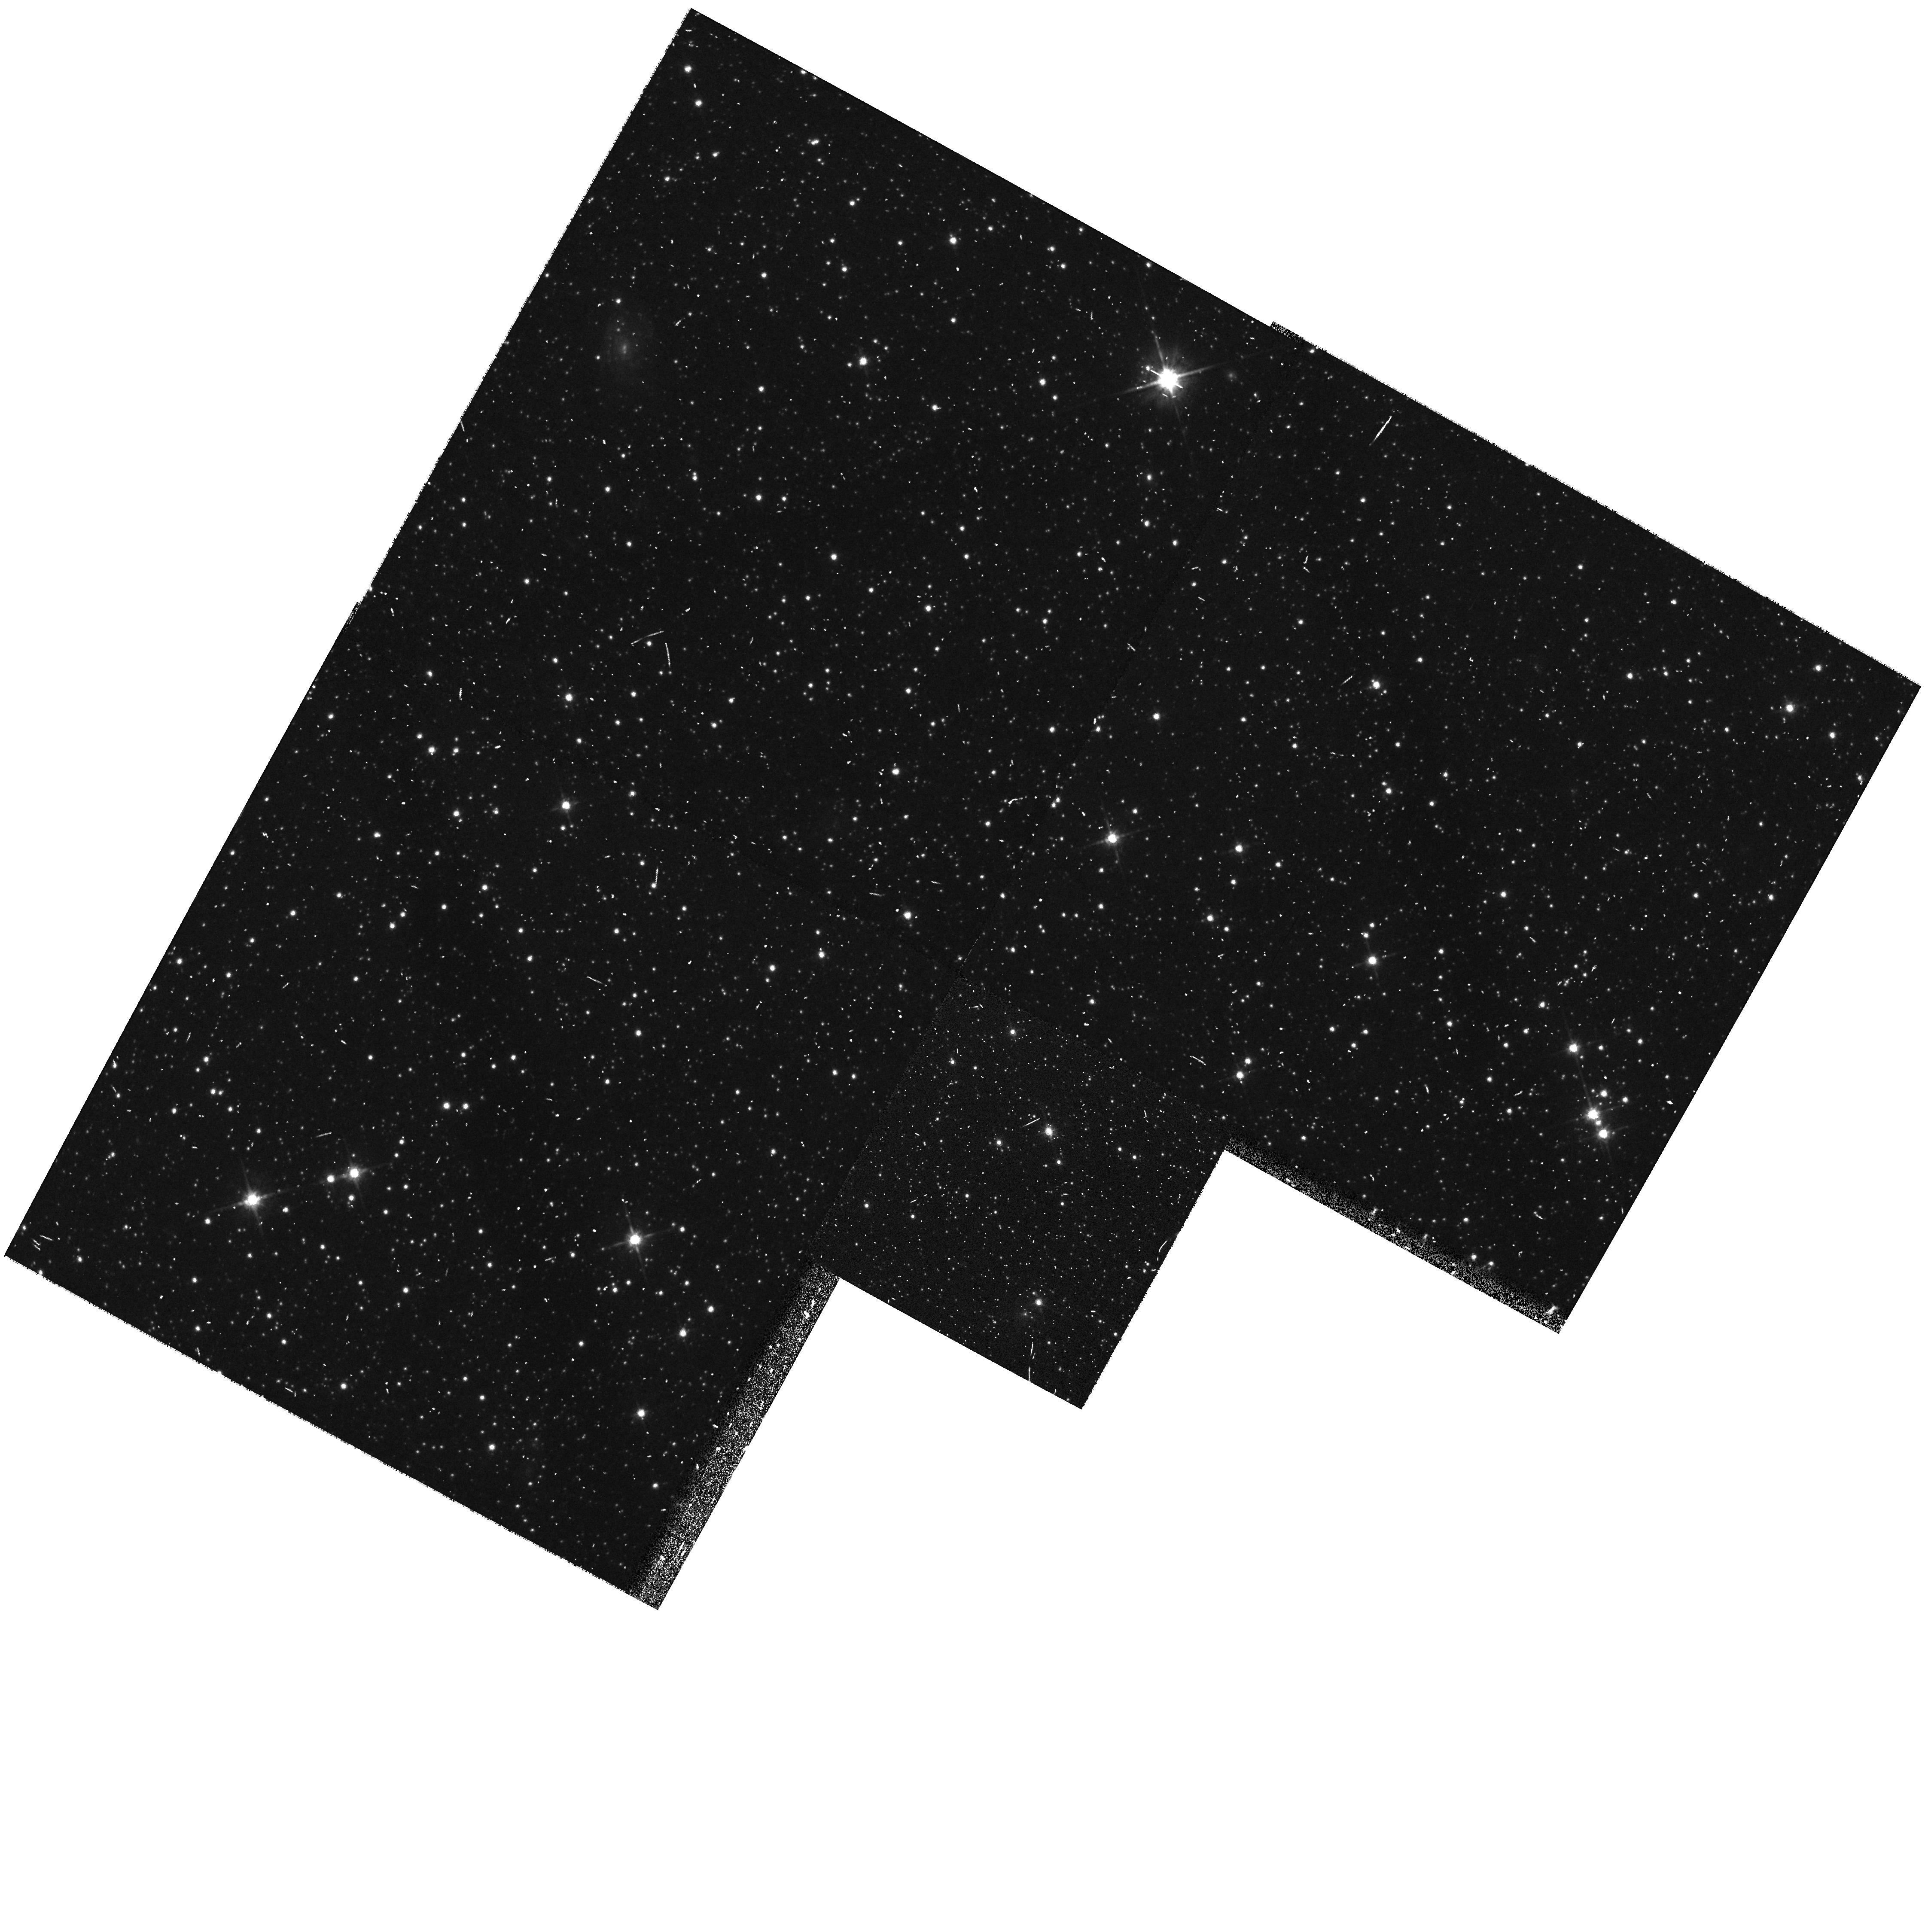
Target: TOPL-3. Instrument: WFPC2/PC. Filter: F814W. Exposure: 5 min. Observation ID: hst_8604_38_wfpc2_pc_f814w_u67438

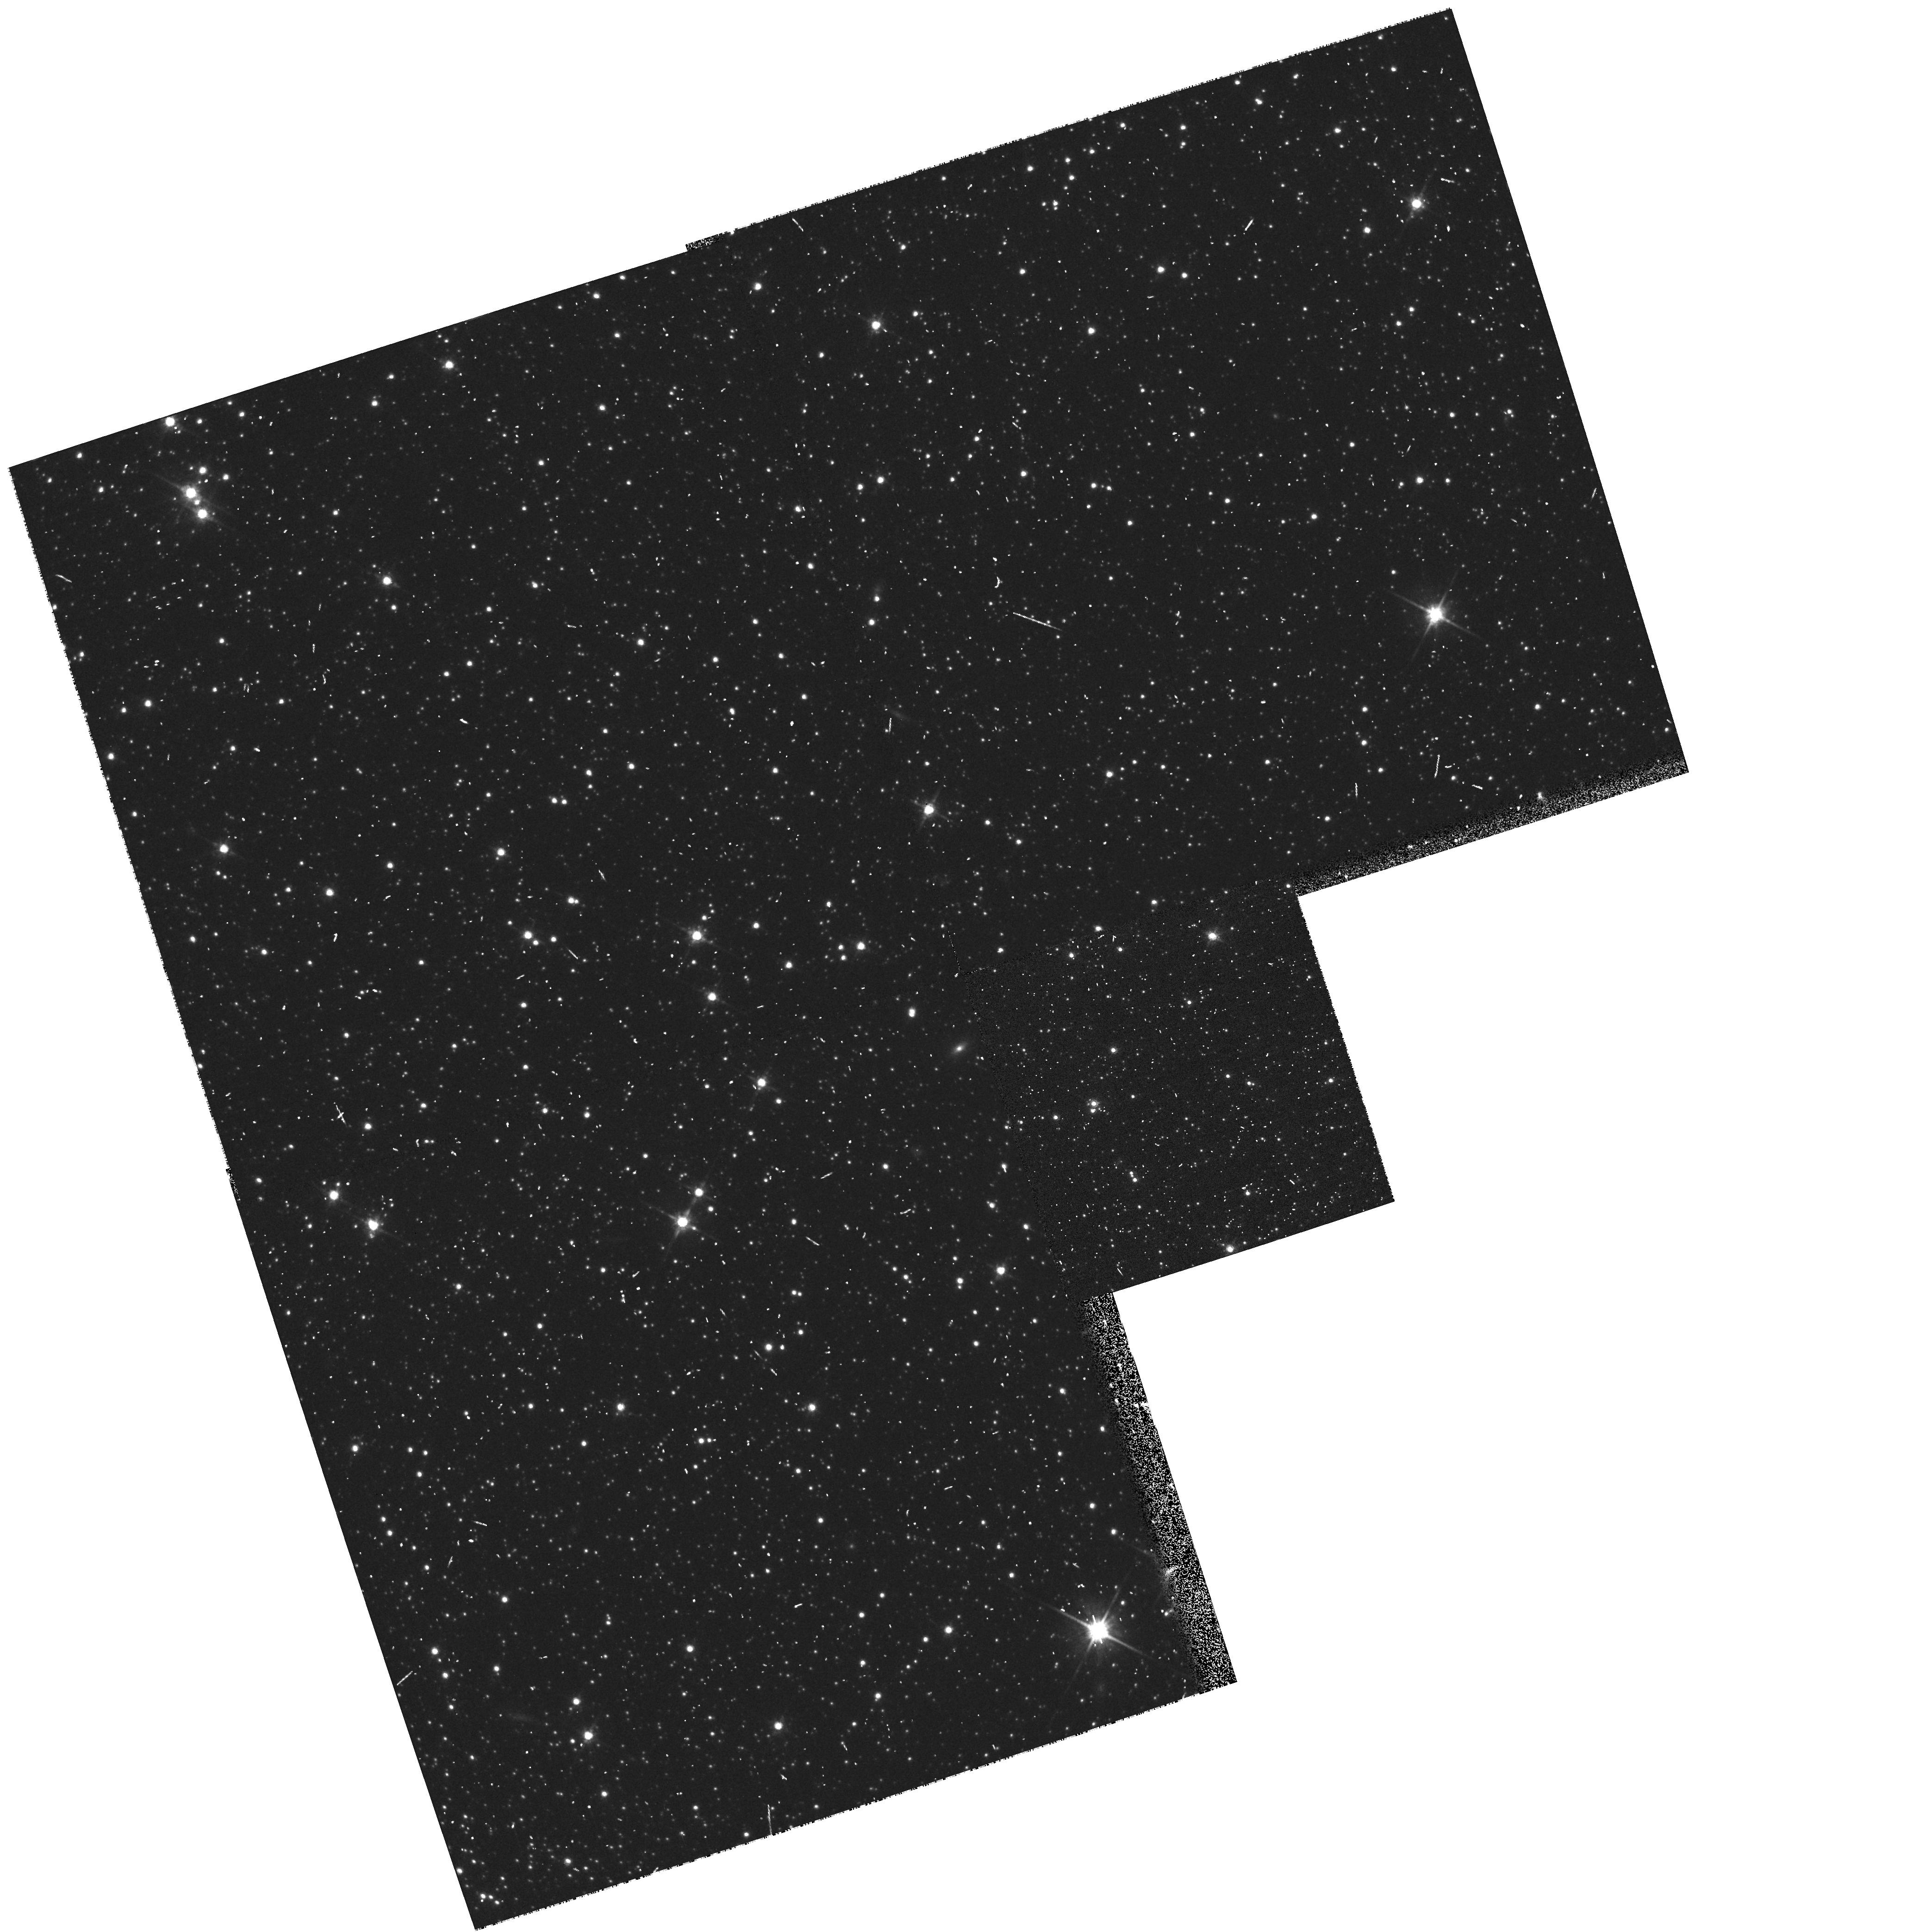
Target: TOPL-4. Instrument: WFPC2/PC. Filter: F814W. Exposure: 5 min. Observation ID: hst_8604_39_wfpc2_pc_f814w_u67439

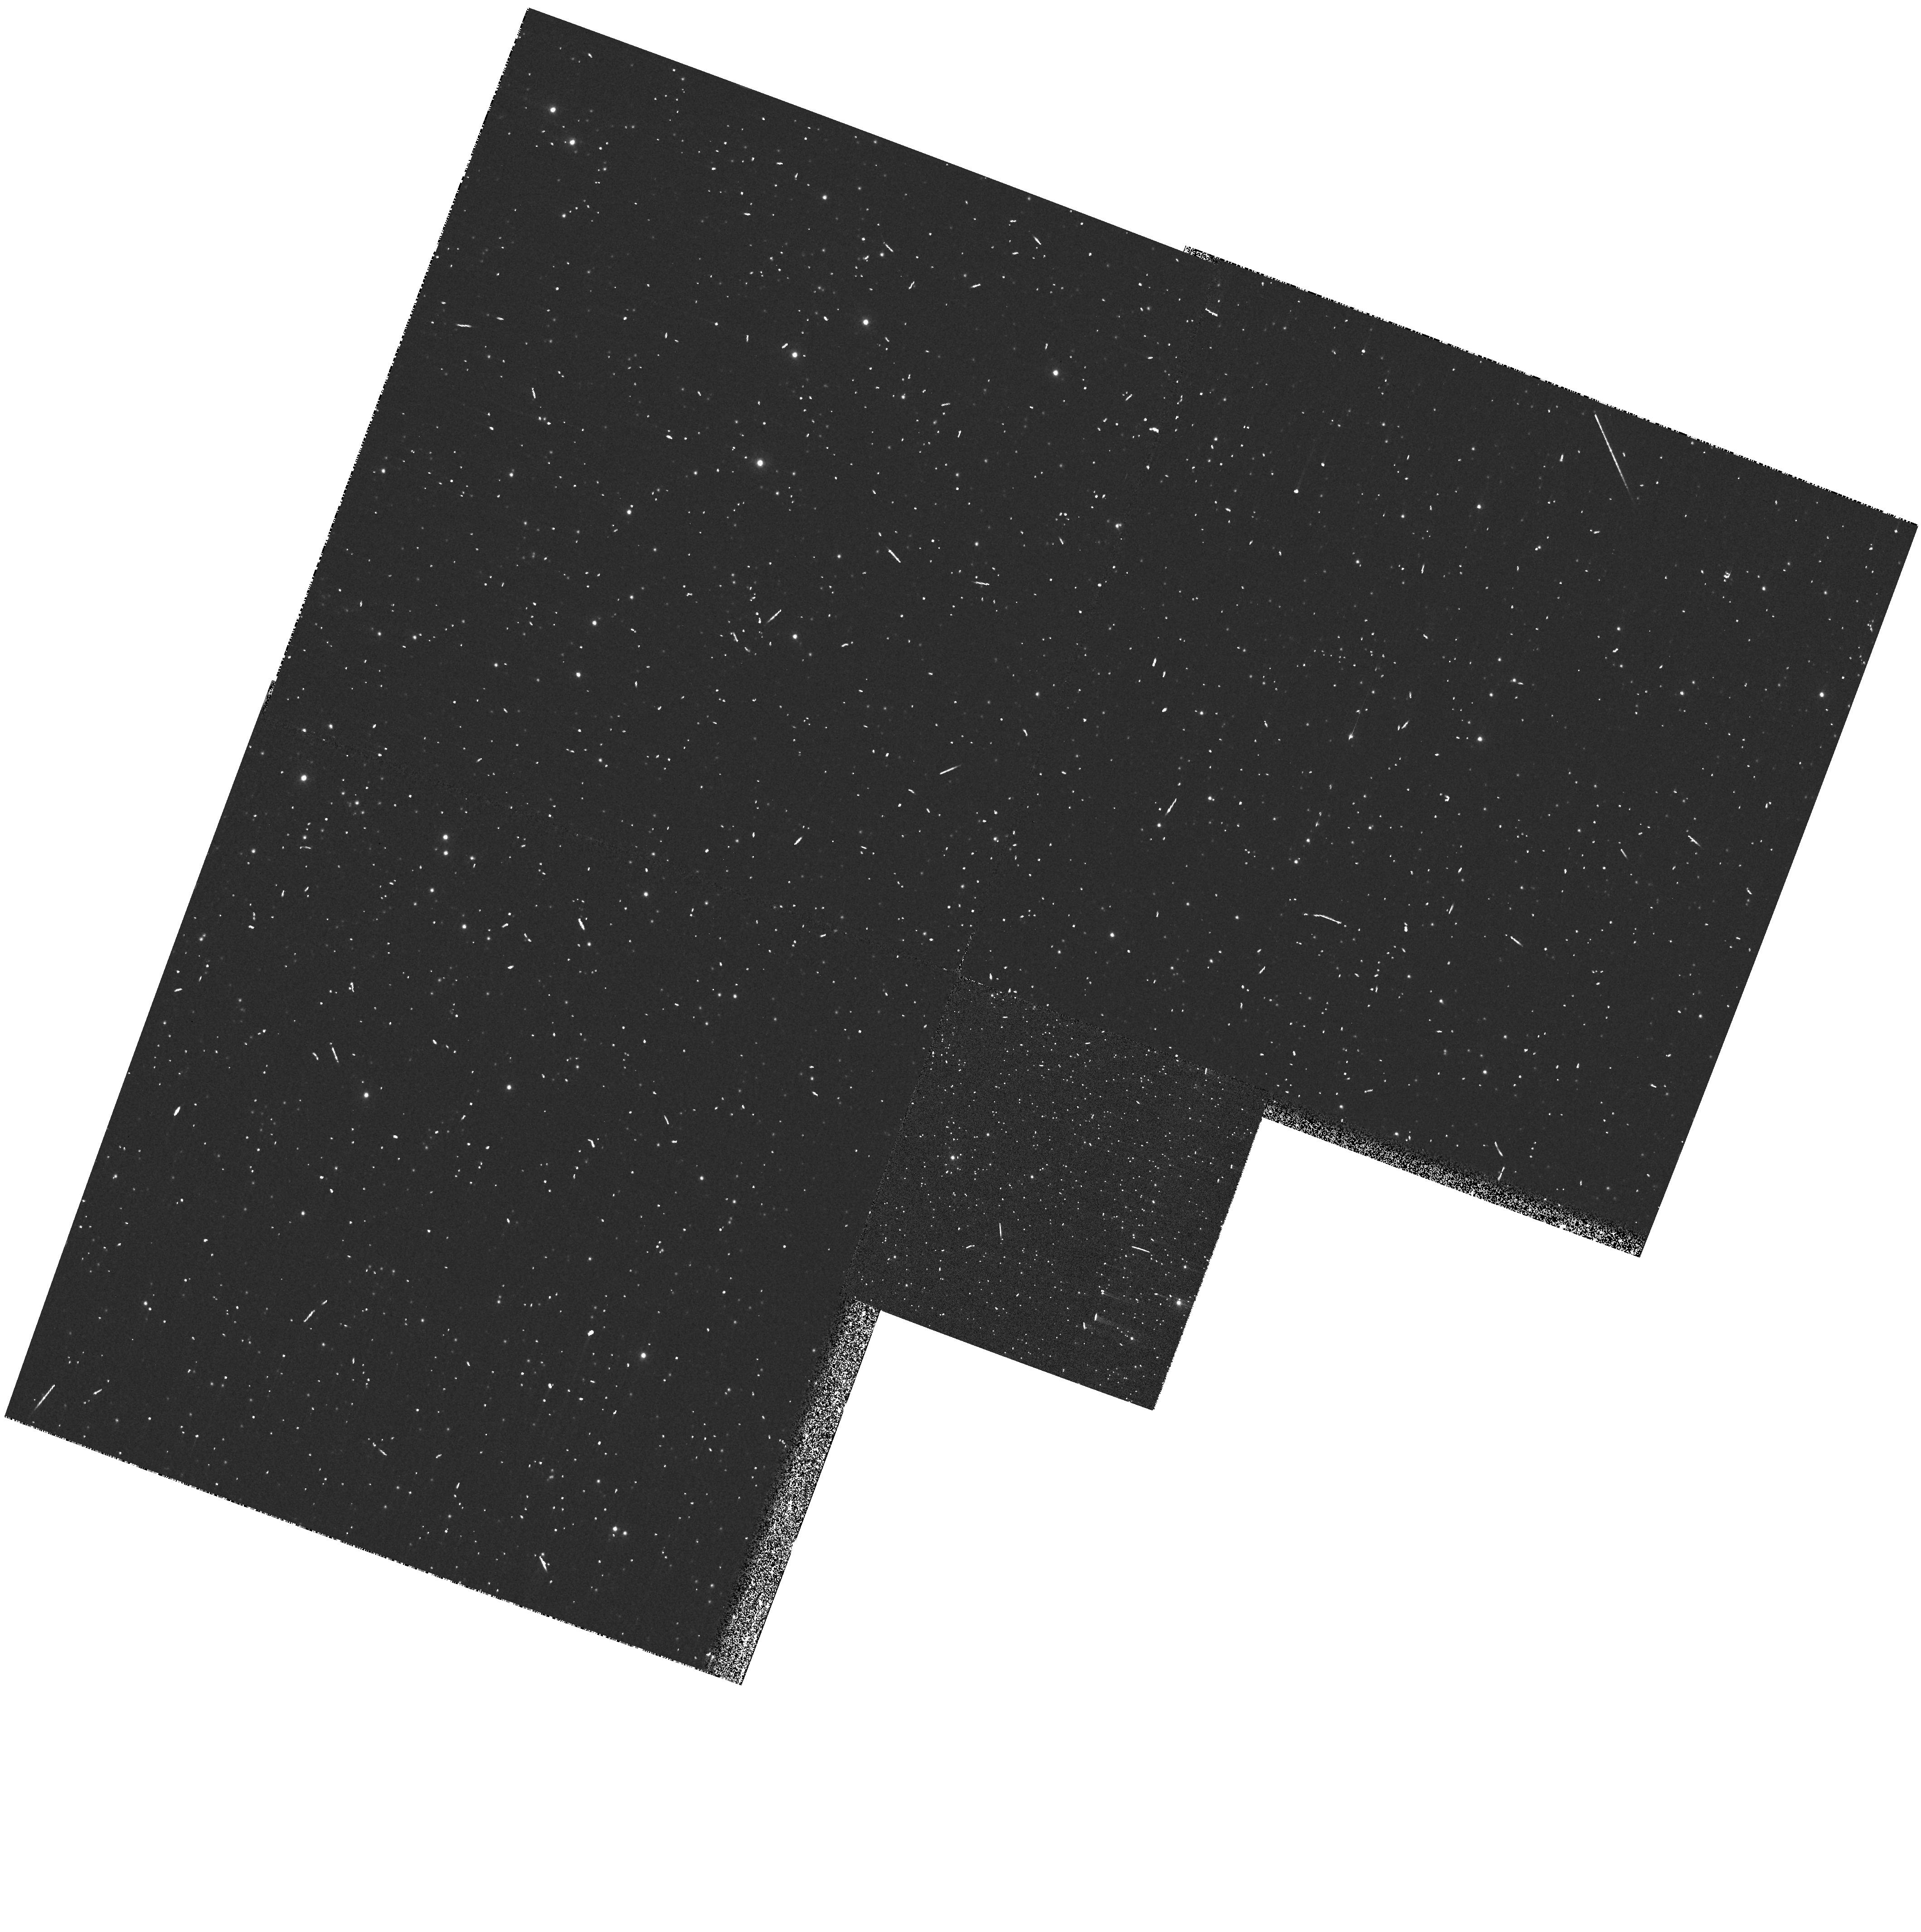
Target: HAEBE-4. Instrument: WFPC2/PC. Filter: F300W. Exposure: 4 min. Observation ID: hst_8604_04_wfpc2_pc_f300w_u67404

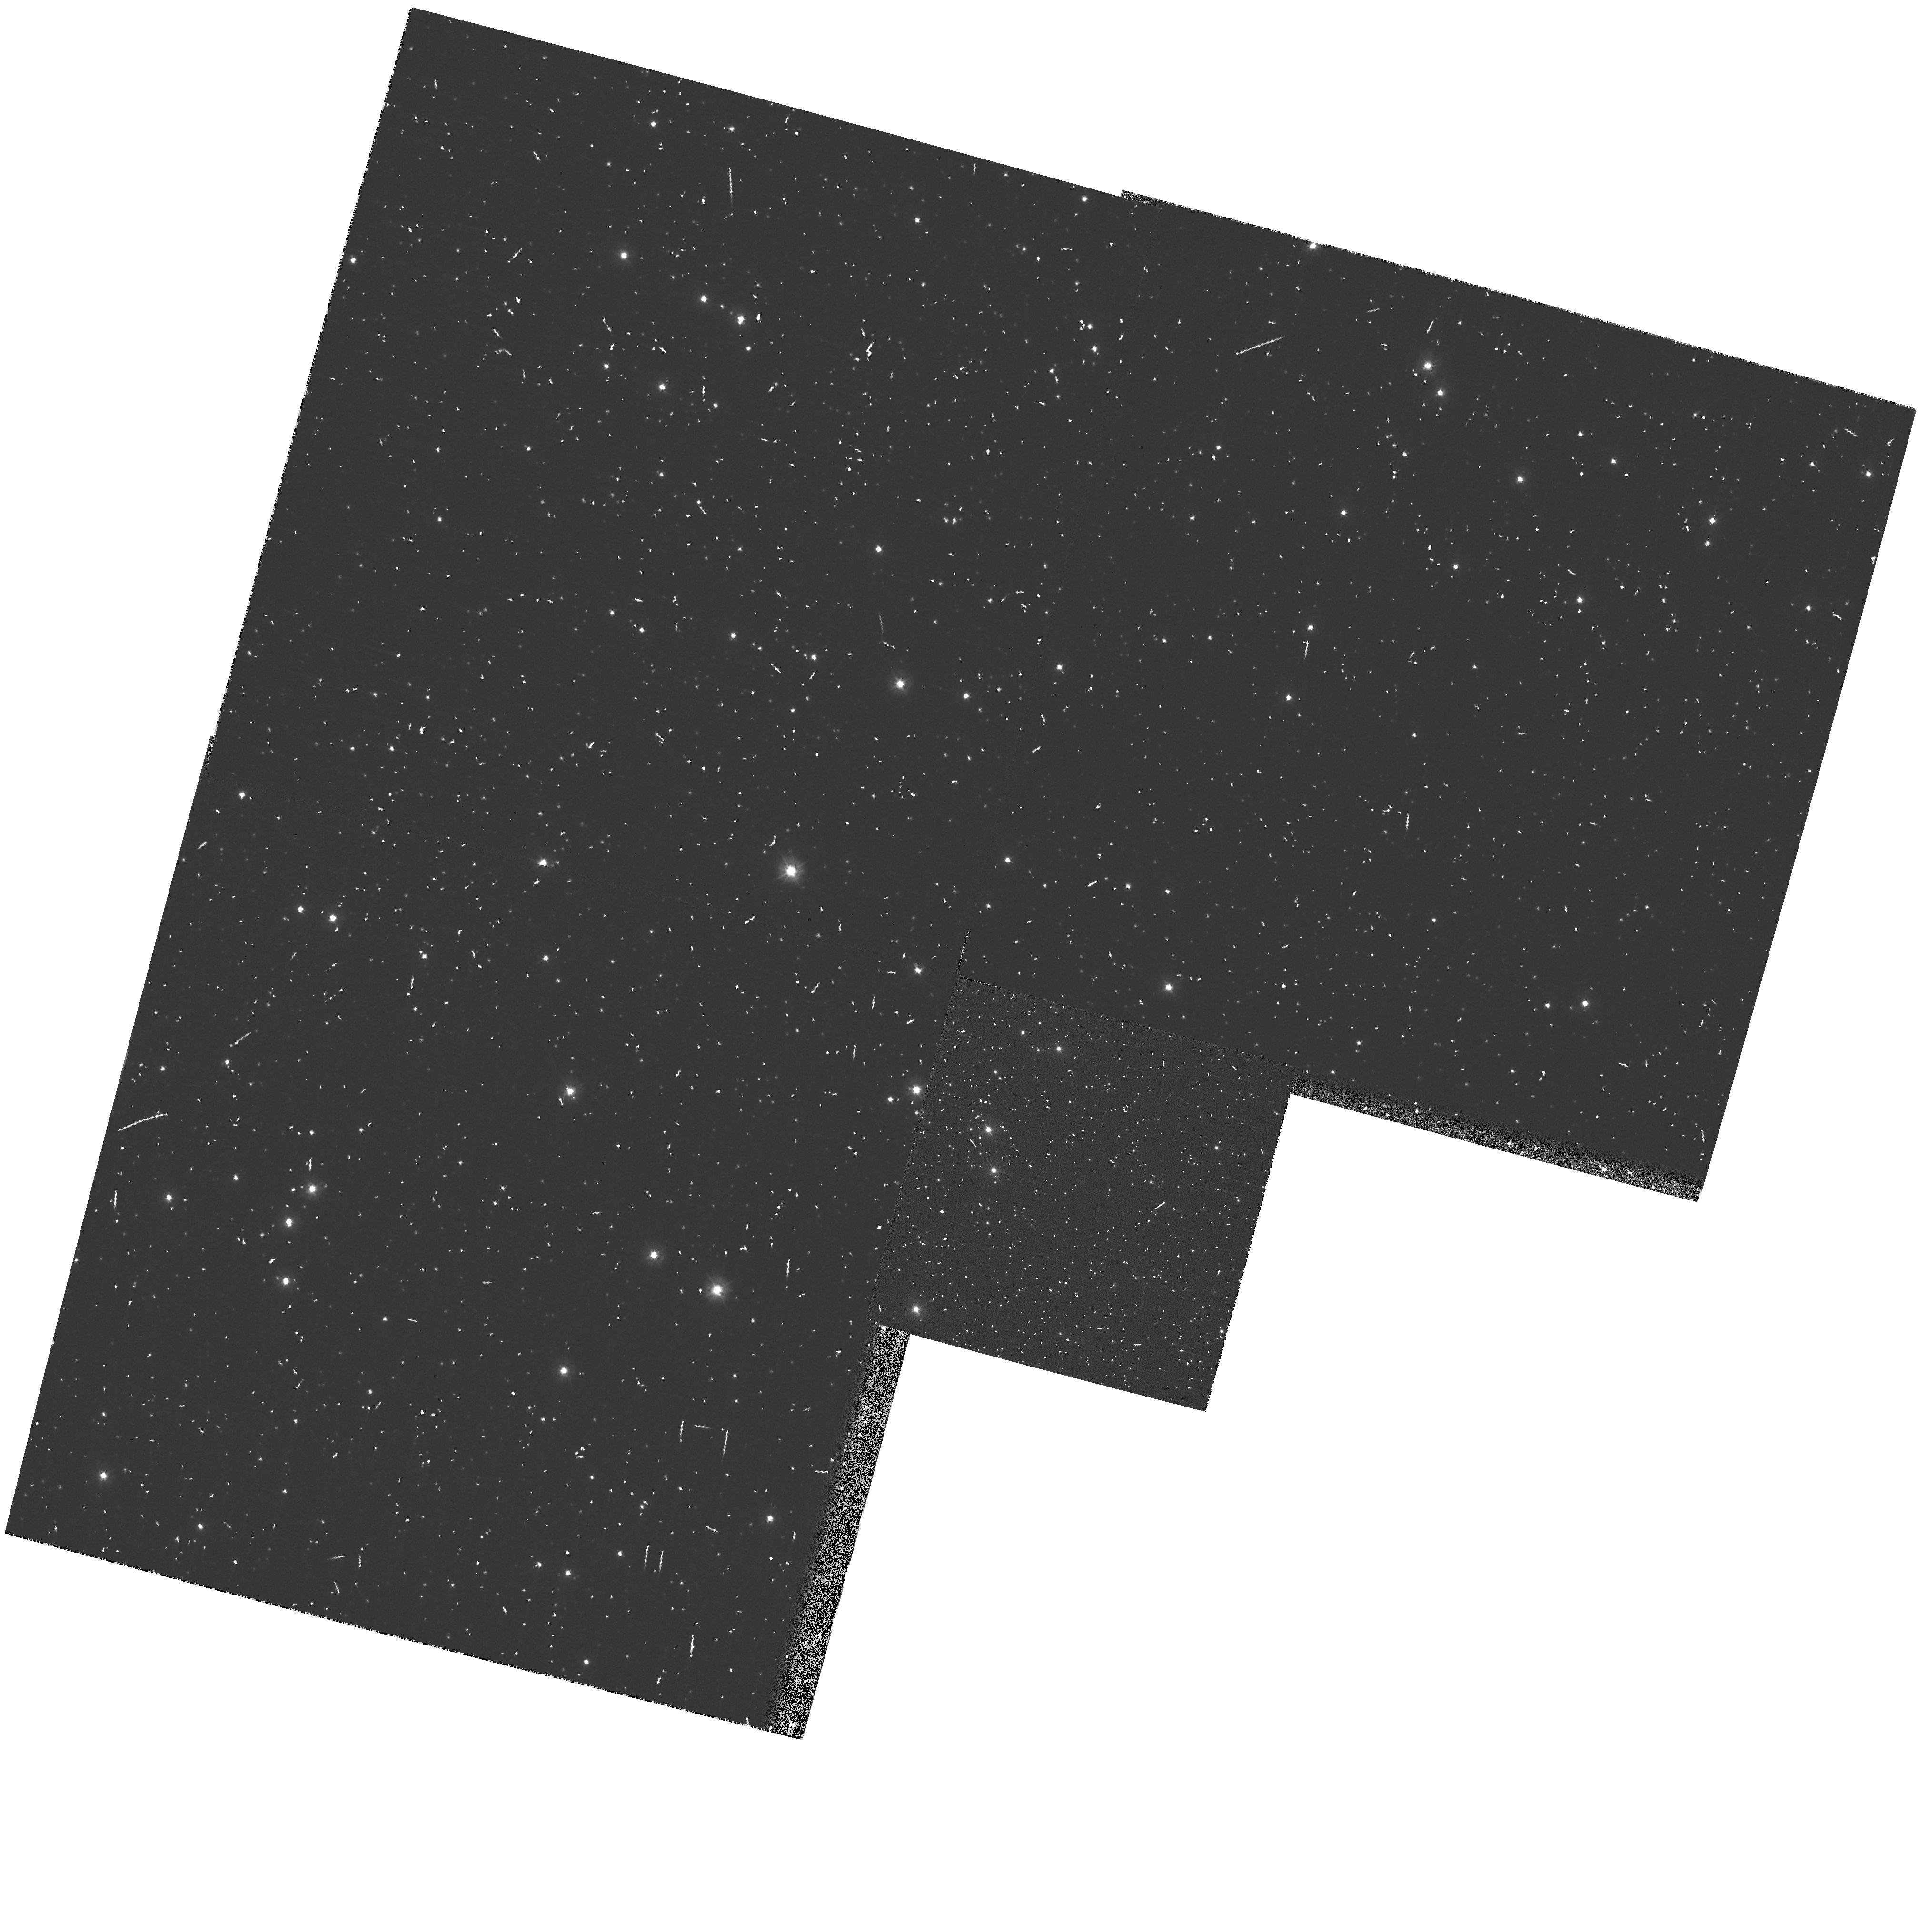
Target: HAEBE-5. Instrument: WFPC2/PC. Filter: F300W. Exposure: 4 min. Observation ID: hst_8604_05_wfpc2_pc_f300w_u67405

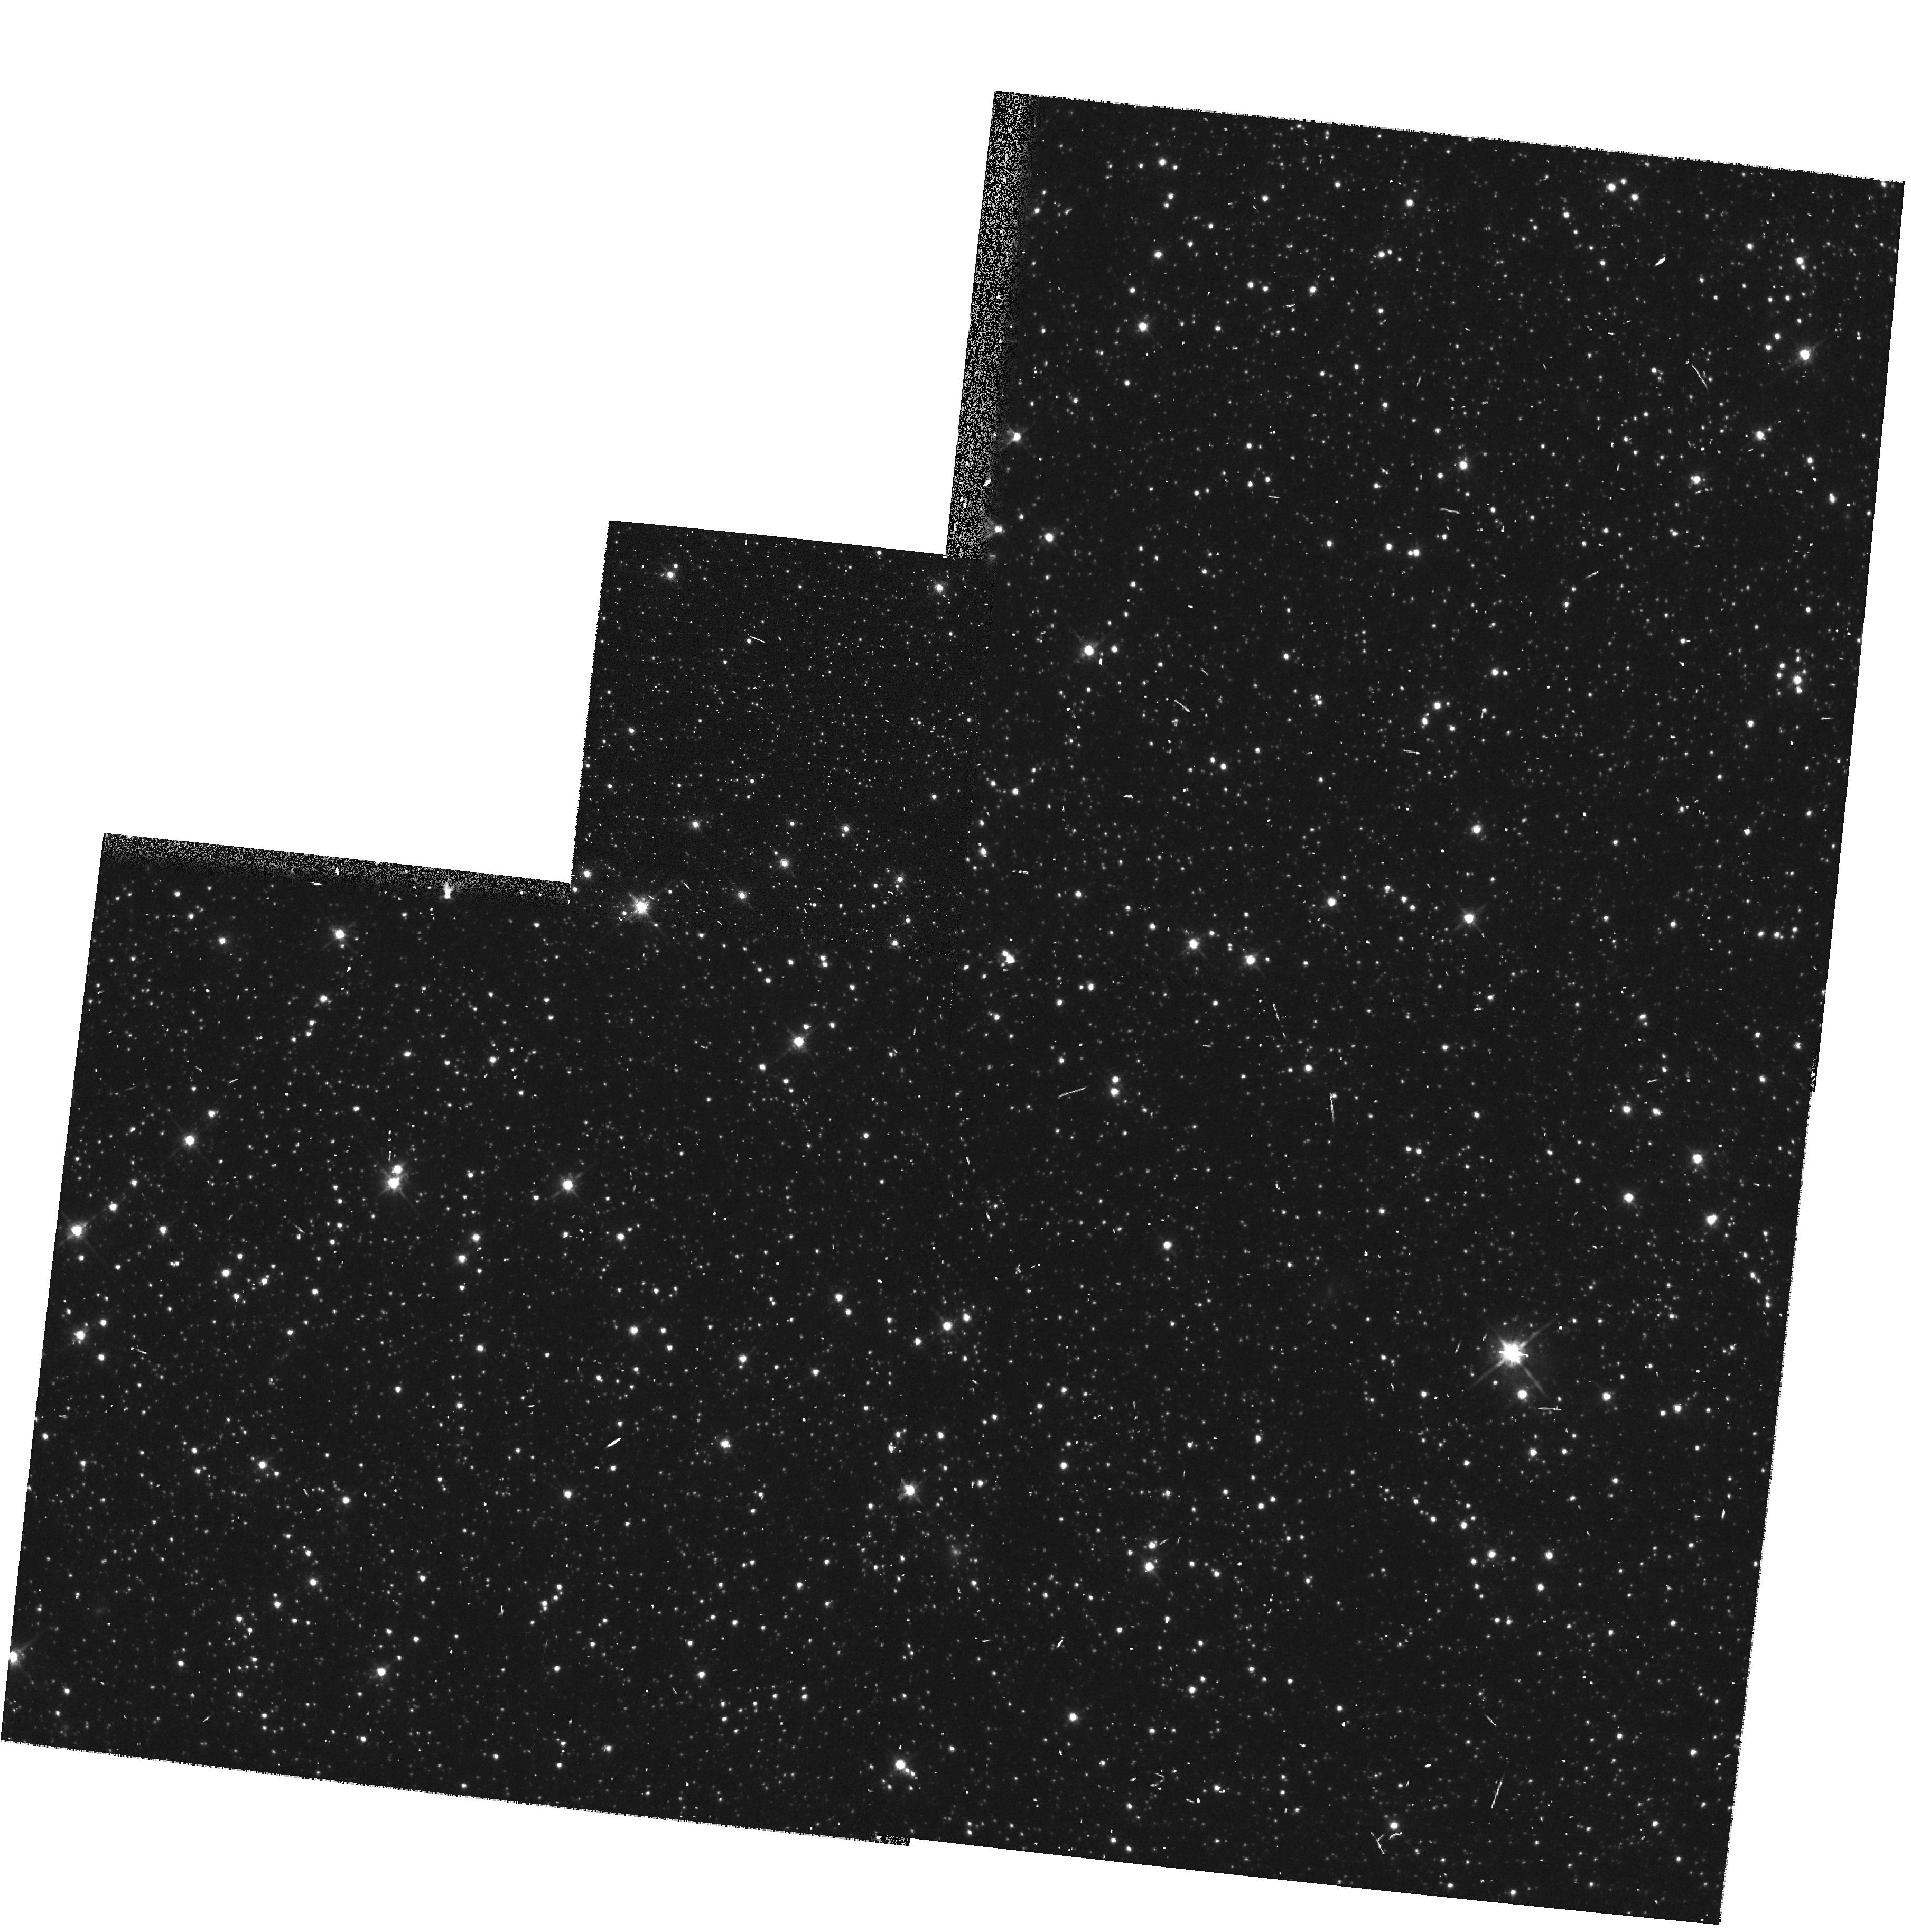
Target: MID2-1. Instrument: WFPC2/PC. Filter: F814W. Exposure: 5 min. Observation ID: hst_8604_46_wfpc2_pc_f814w_u67446

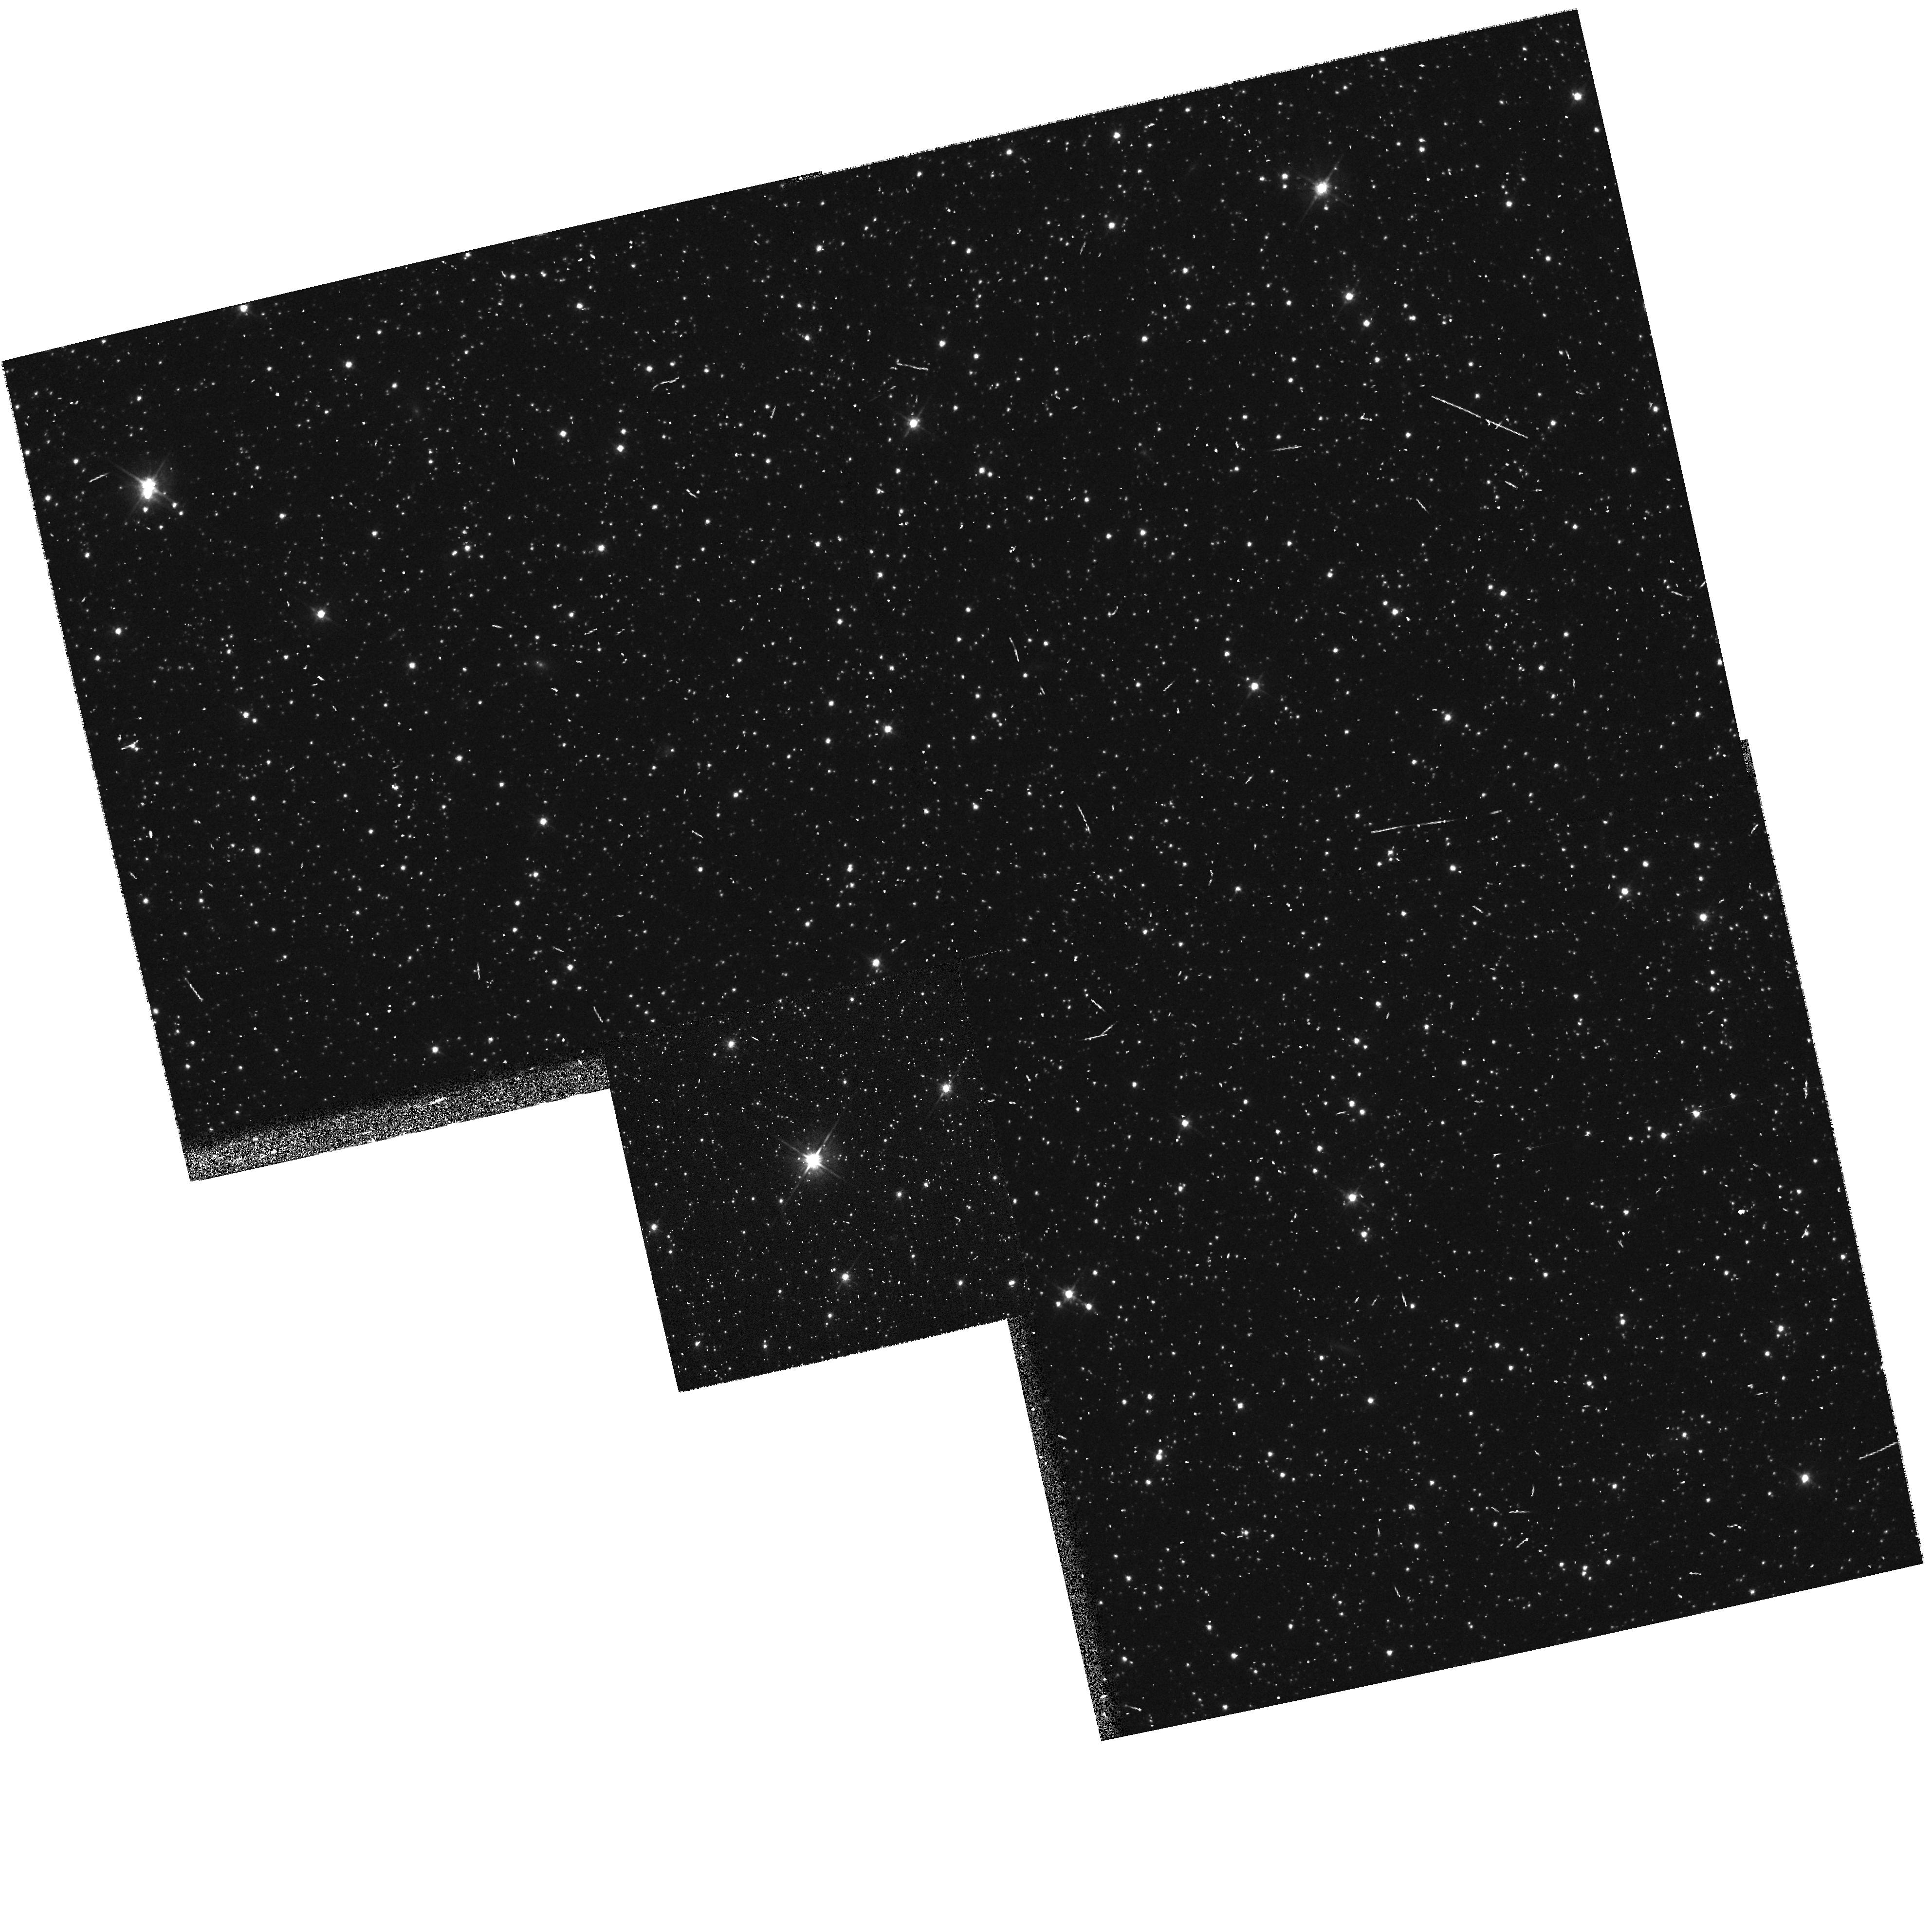
Target: CSTAR76-1. Instrument: WFPC2/PC. Filter: F606W. Exposure: 3 min. Observation ID: hst_8604_11_wfpc2_pc_f606w_u67411

Stellar Populations Across the Small Magellanic Cloud: History and Structure (PI: Tolstoy, Eline)

The Small Magellanic Cloud (SMC) is an extraordinary galaxy. It is the nearest example of a low metallicity, star-forming dwarf irregular, contains a wide range of stellar ages, and is distorted by interactions with the Milky Way and its close companion, the Large Magellanic Cloud. We propose to investigate the structure and evolutionary history of the SMC by obtaining a series of 50 three-color SNAPshots with WFPC2 of selected SMC regions. With this polling of SMC field star properties, we will produce color-magnitude diagrams (CMDs) in the U, V and I bands which will reach V~23.5 in regions too crowded to be observed accurately from the ground. We will use these data for investigations of two major topics: (1) the star formation history of the SMC, by quantitative matching between models and data using a sophisticated numerical approach which properly accounts for errors and other uncertainties. (2) the structure of the SMC along our line of sight. The galaxy is thought to be considerably distended in this direction and we will put constraints on this from the width of the observed lower main sequence. In addition, by obtaining accurate photometry for about 100, 000 stars in each region, our CMDs will provide an excellent basis for comparisons with evolutionary tracks of low metal stars in the few solar masses range.